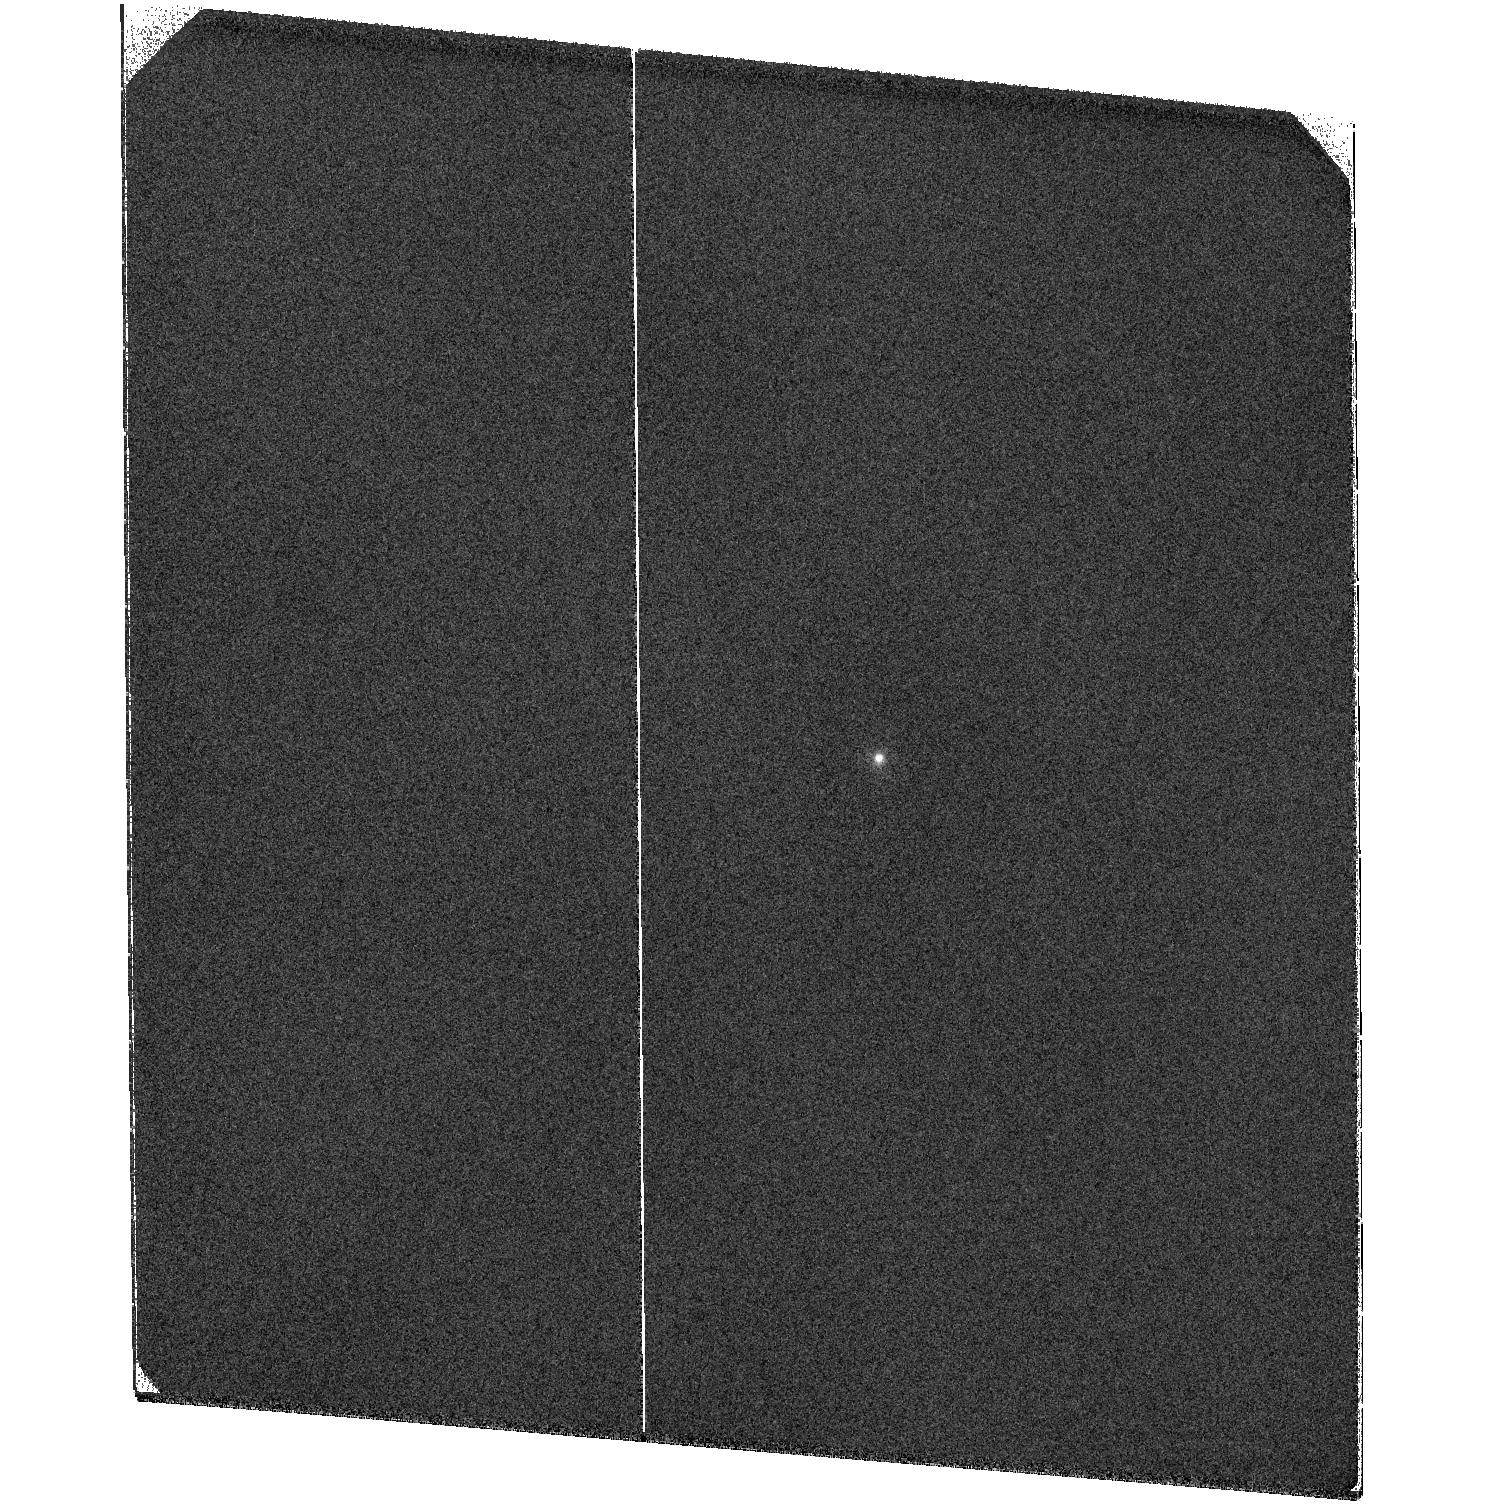
Target: V-AA-TAU. Instrument: ACS/SBC. Filter: F122M. Exposure: 56 min. Observation ID: hst_10864_01_acs_sbc_f122m_j9os01

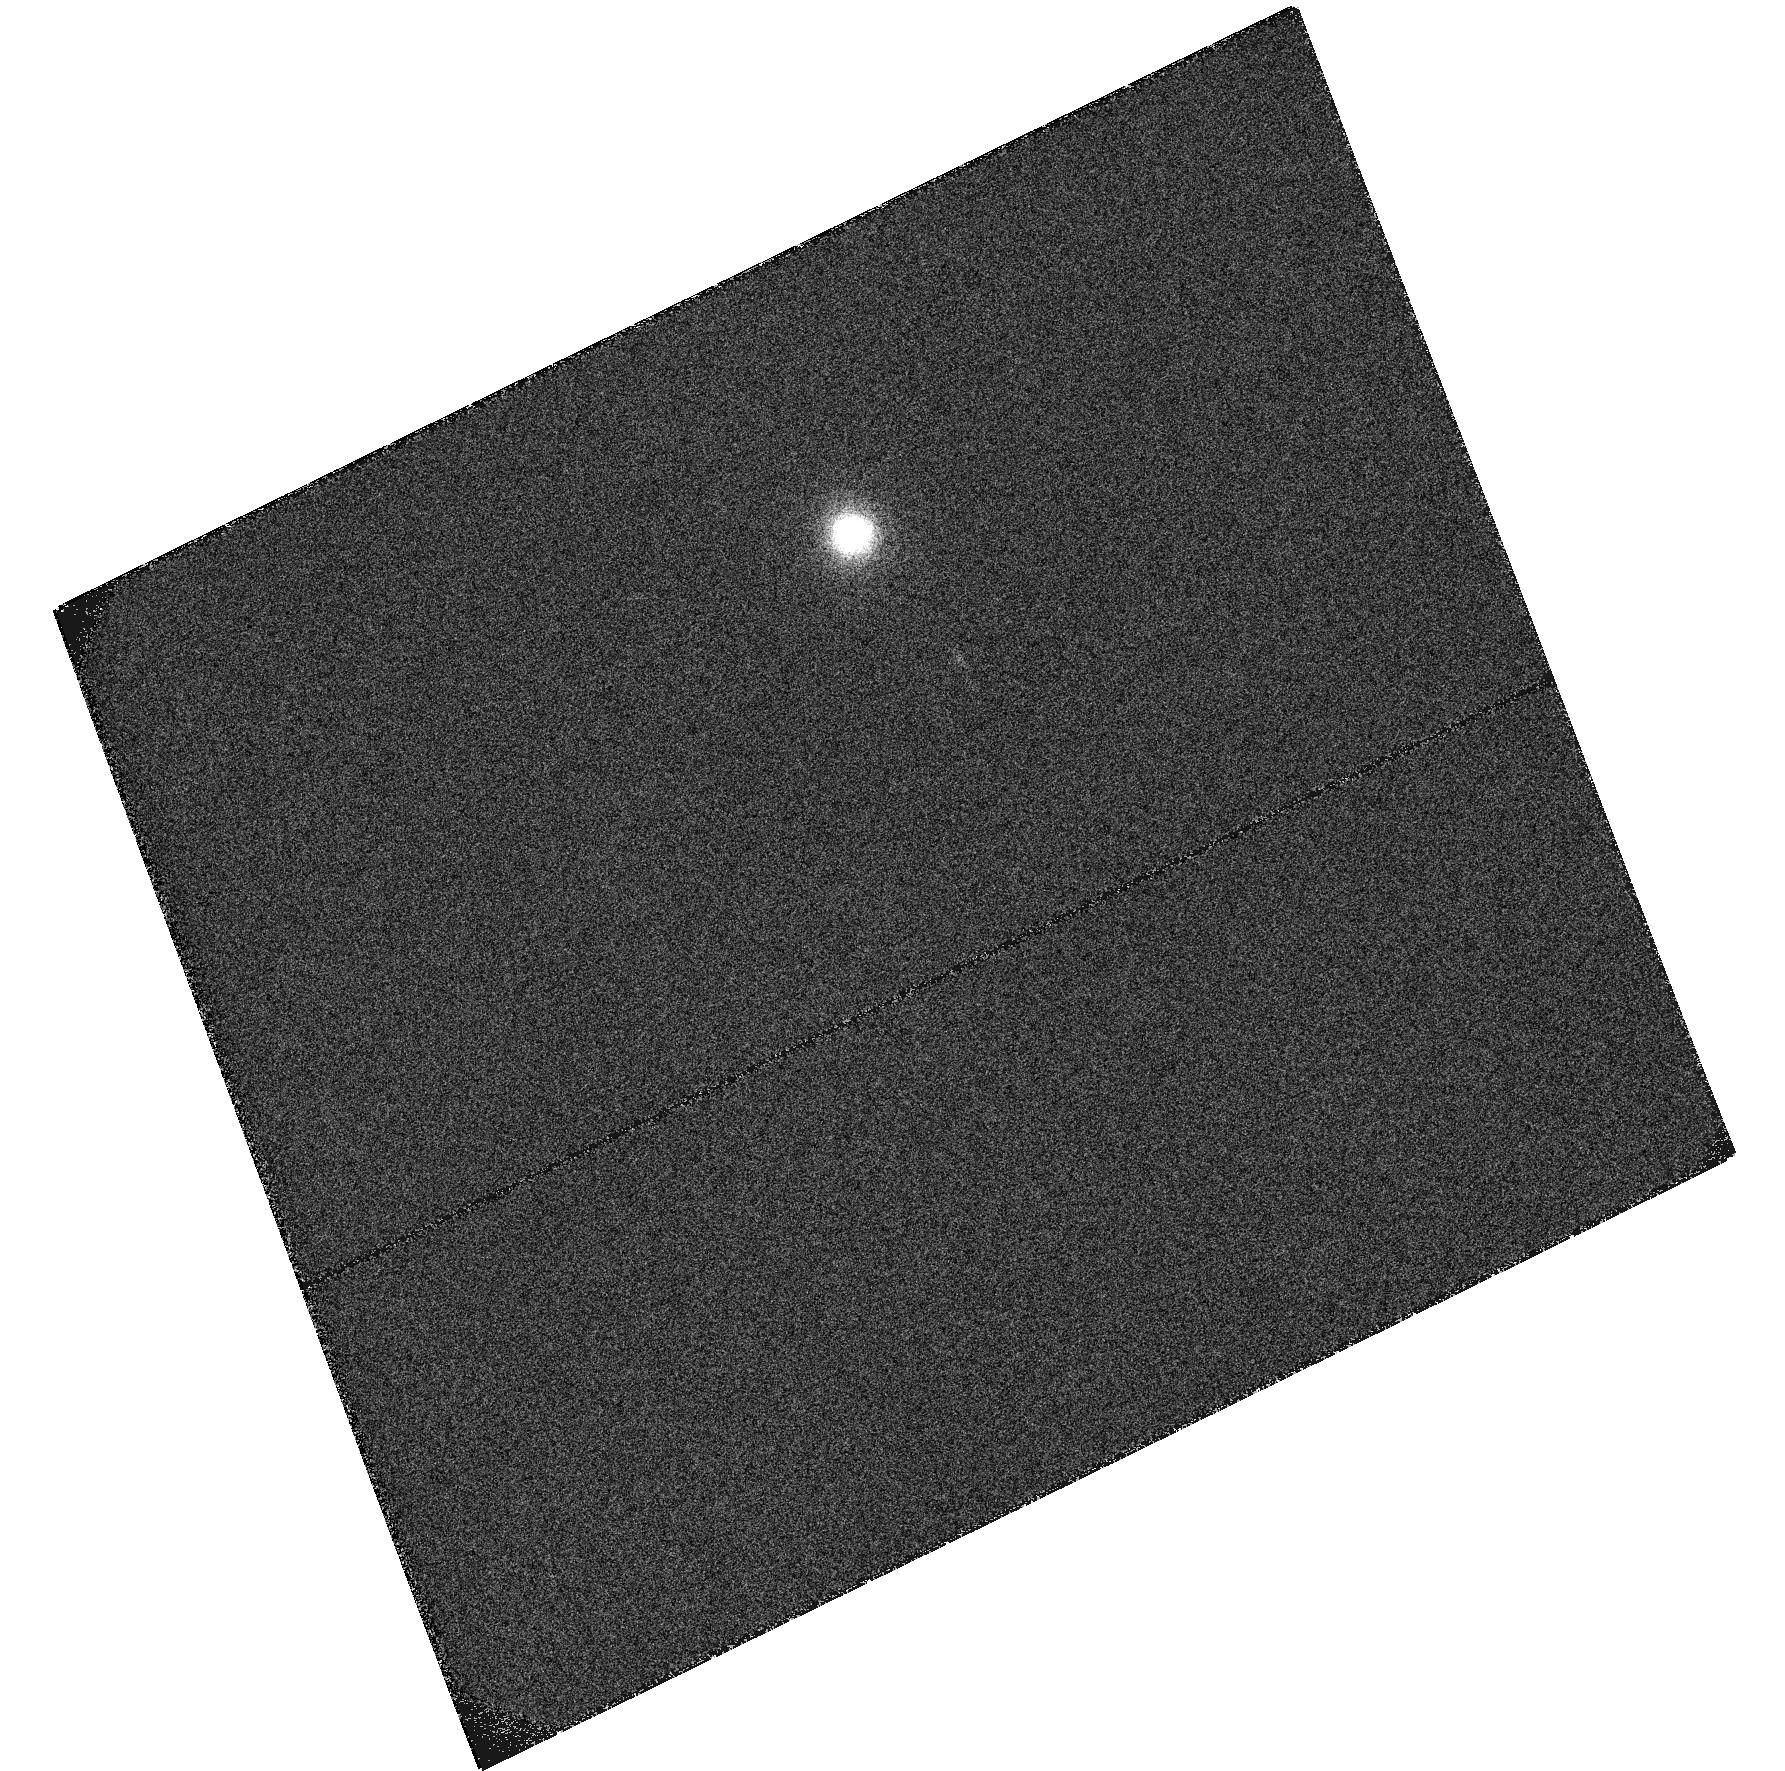
Target: HD-135344-OFFSET. Instrument: ACS/SBC. Filter: F122M. Exposure: 27 min. Observation ID: hst_10864_06_acs_sbc_f122m_j9os06

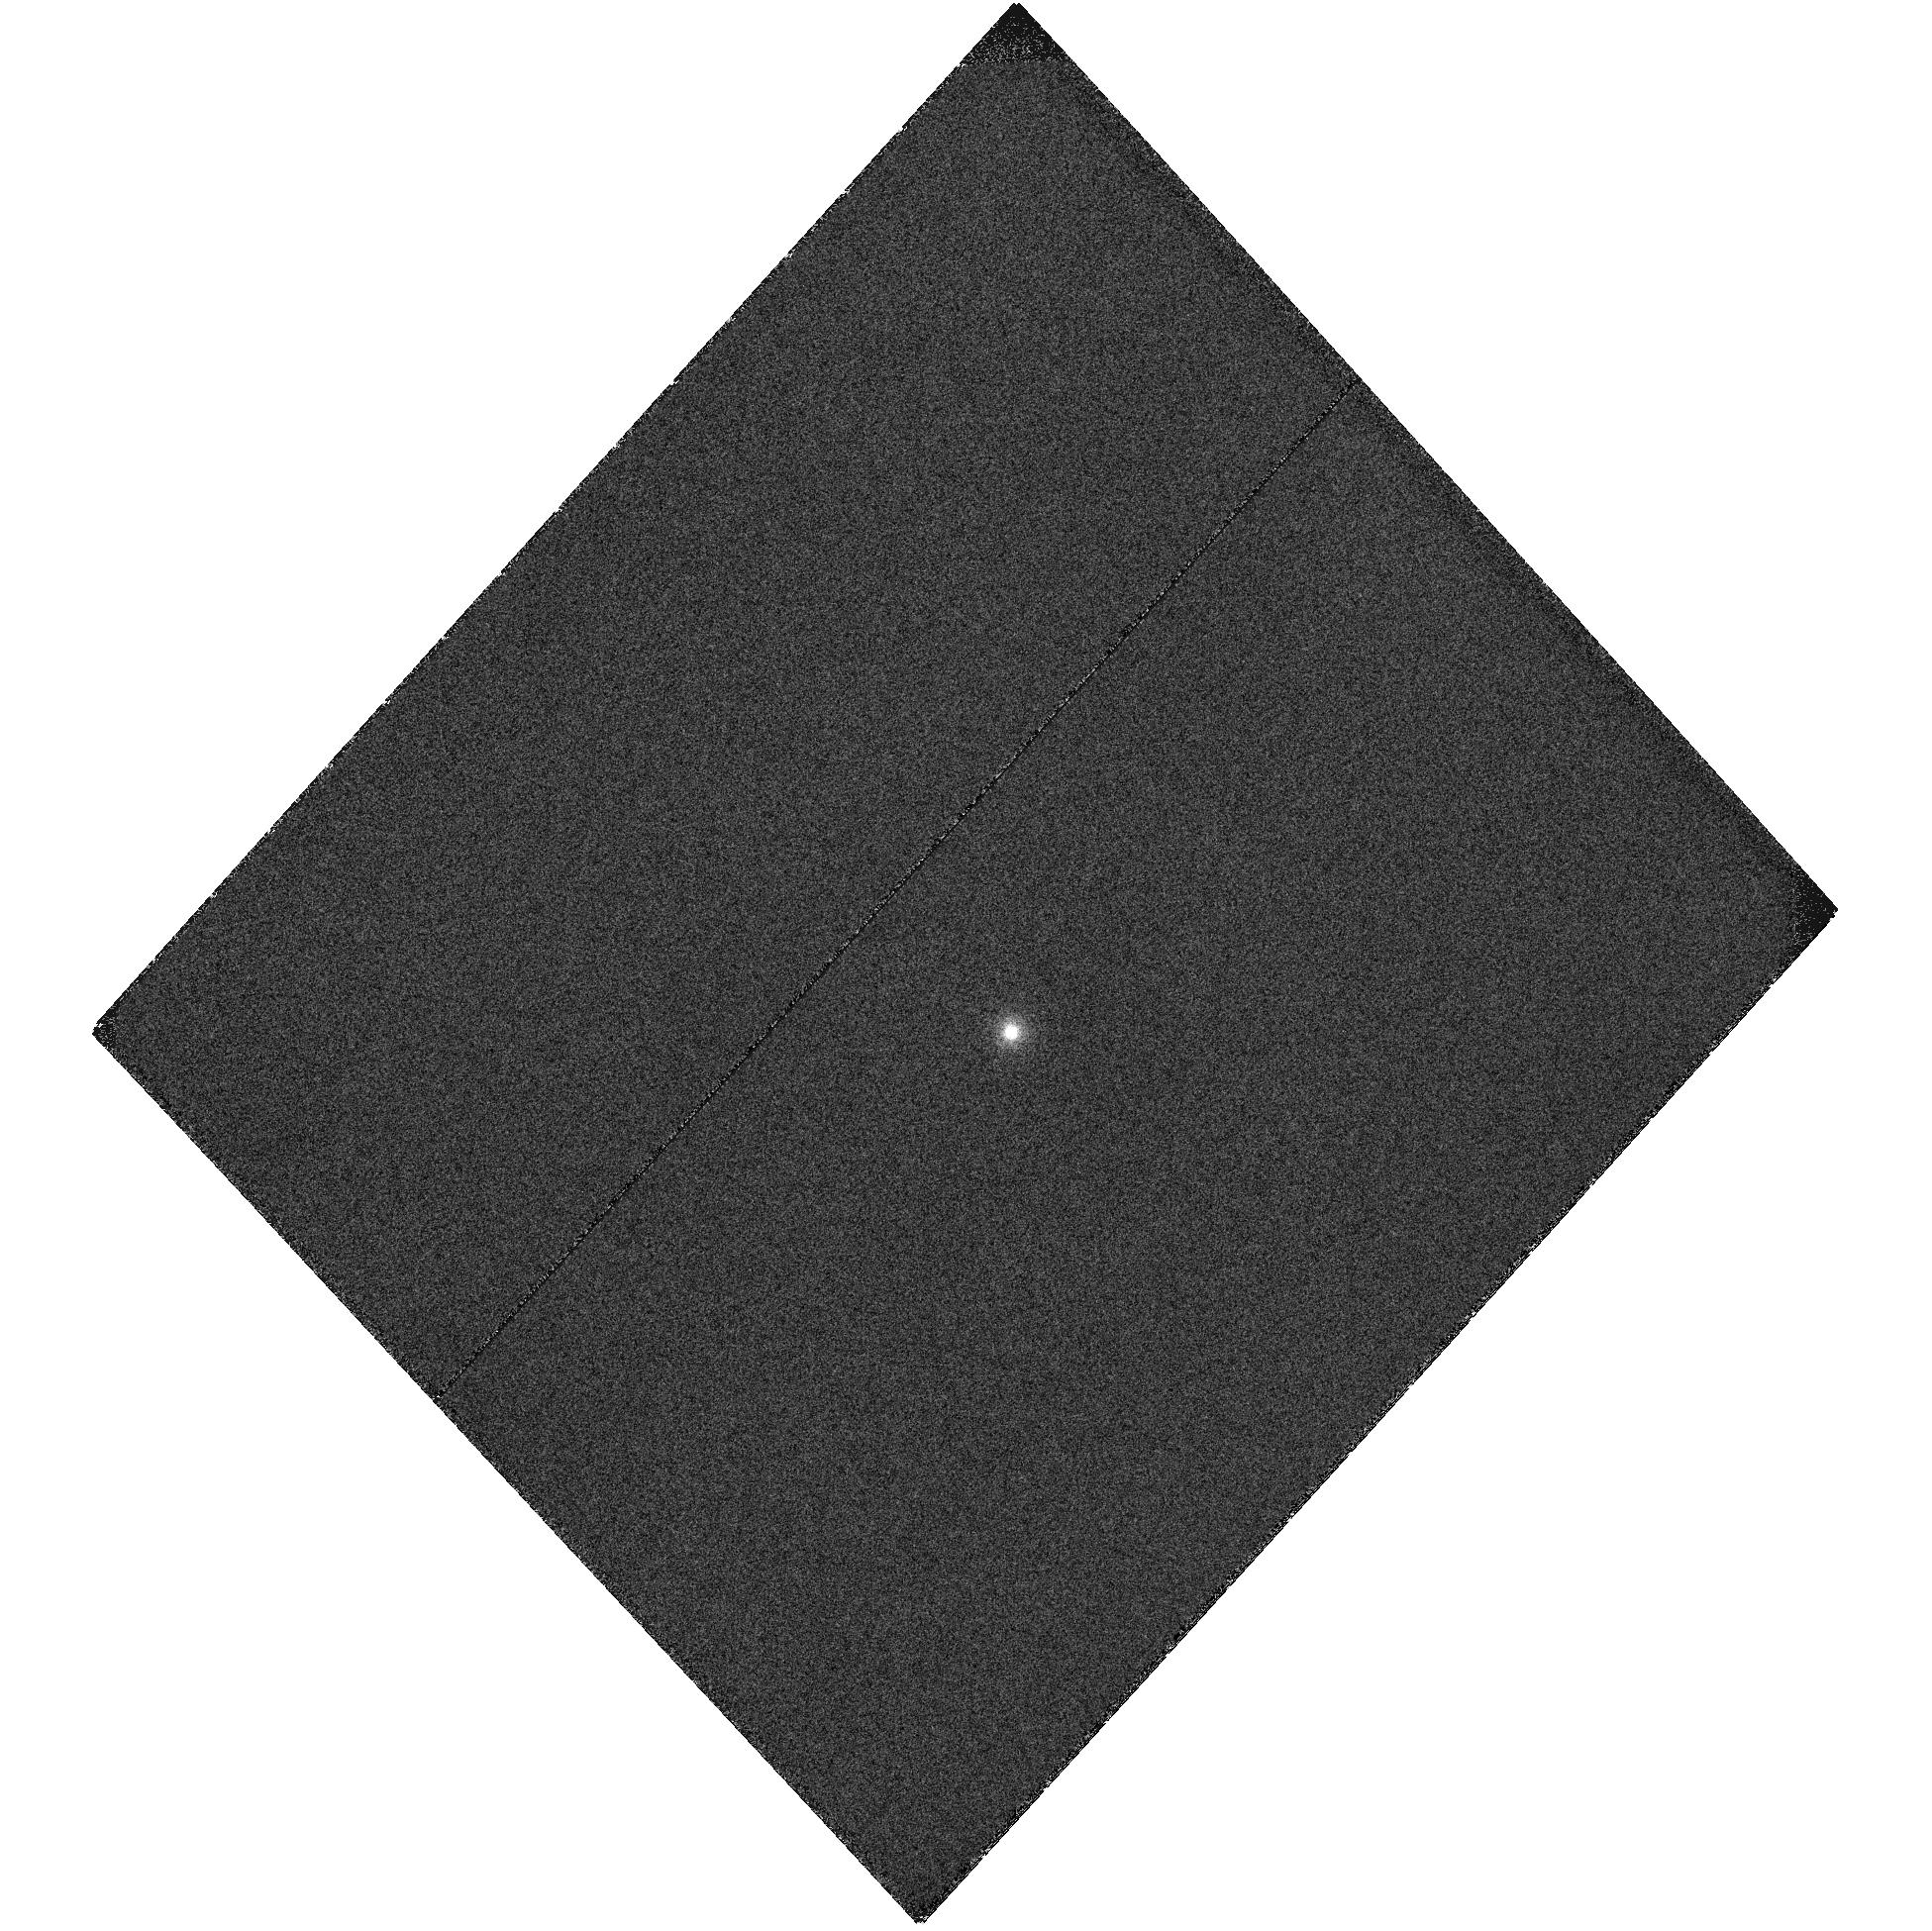
Target: V-CY-TAU. Instrument: ACS/SBC. Filter: F122M. Exposure: 56 min. Observation ID: hst_10864_03_acs_sbc_f122m_j9os03

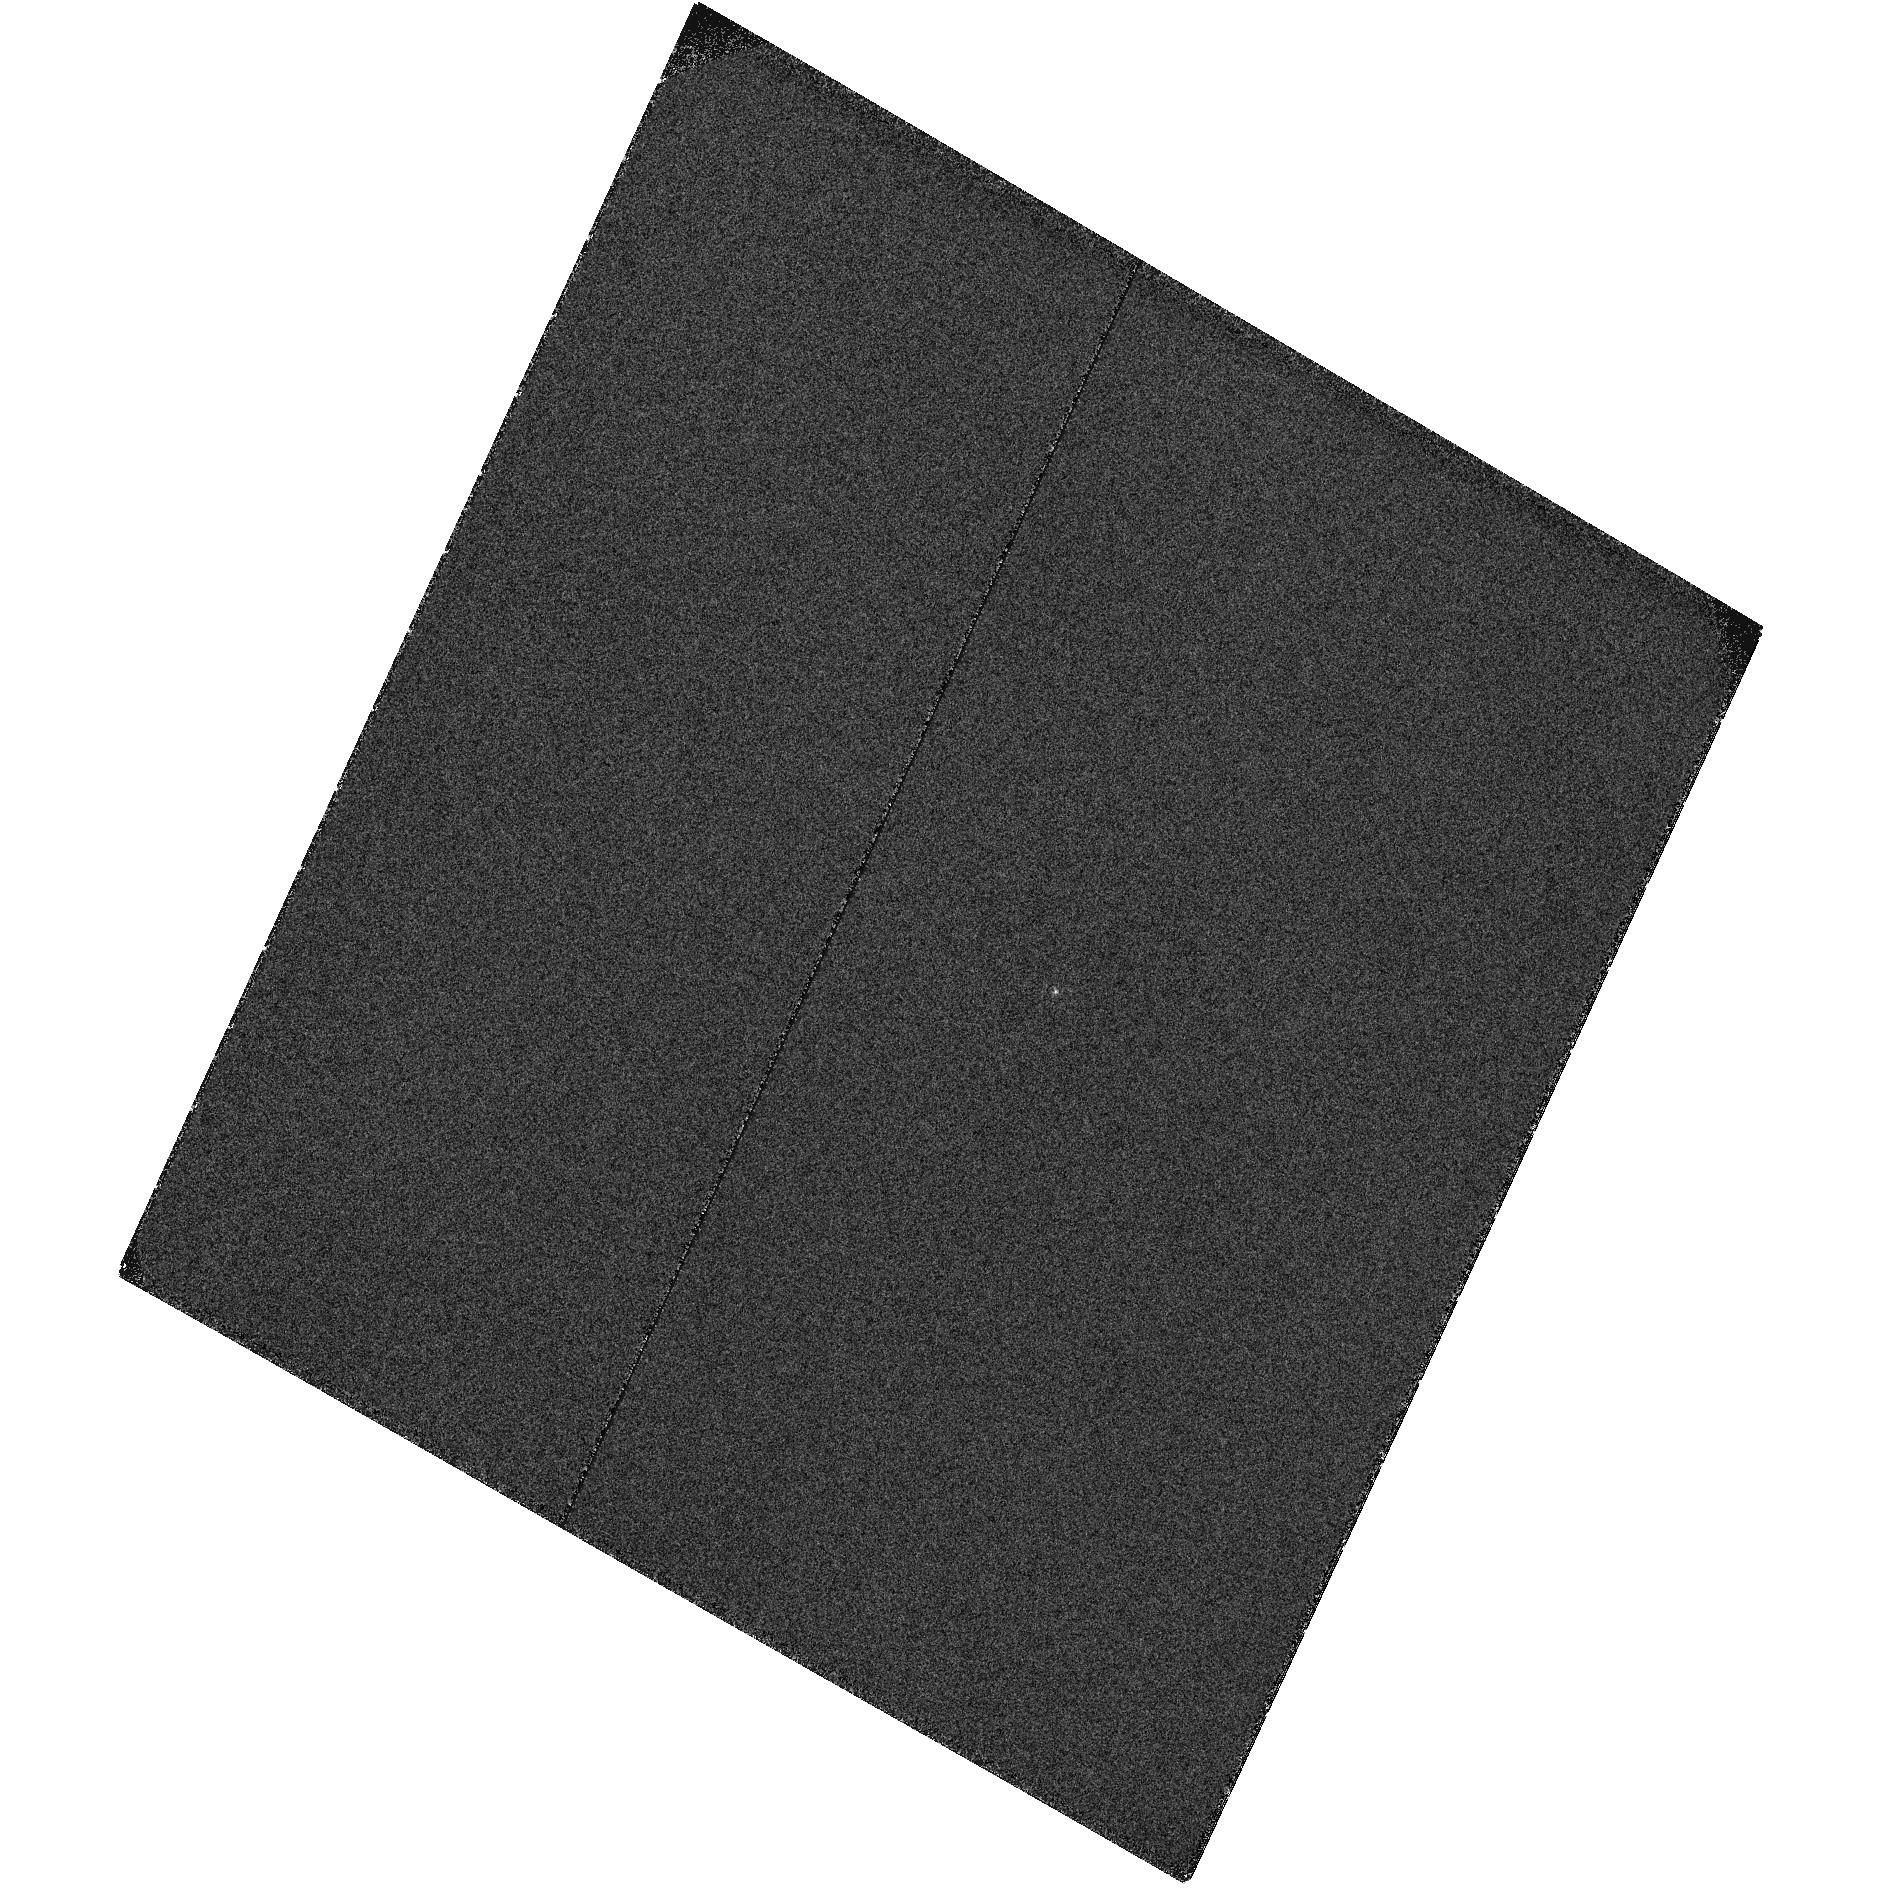
Target: V-DL-TAU. Instrument: ACS/SBC. Filter: F122M. Exposure: 56 min. Observation ID: hst_10864_02_acs_sbc_f122m_j9os02

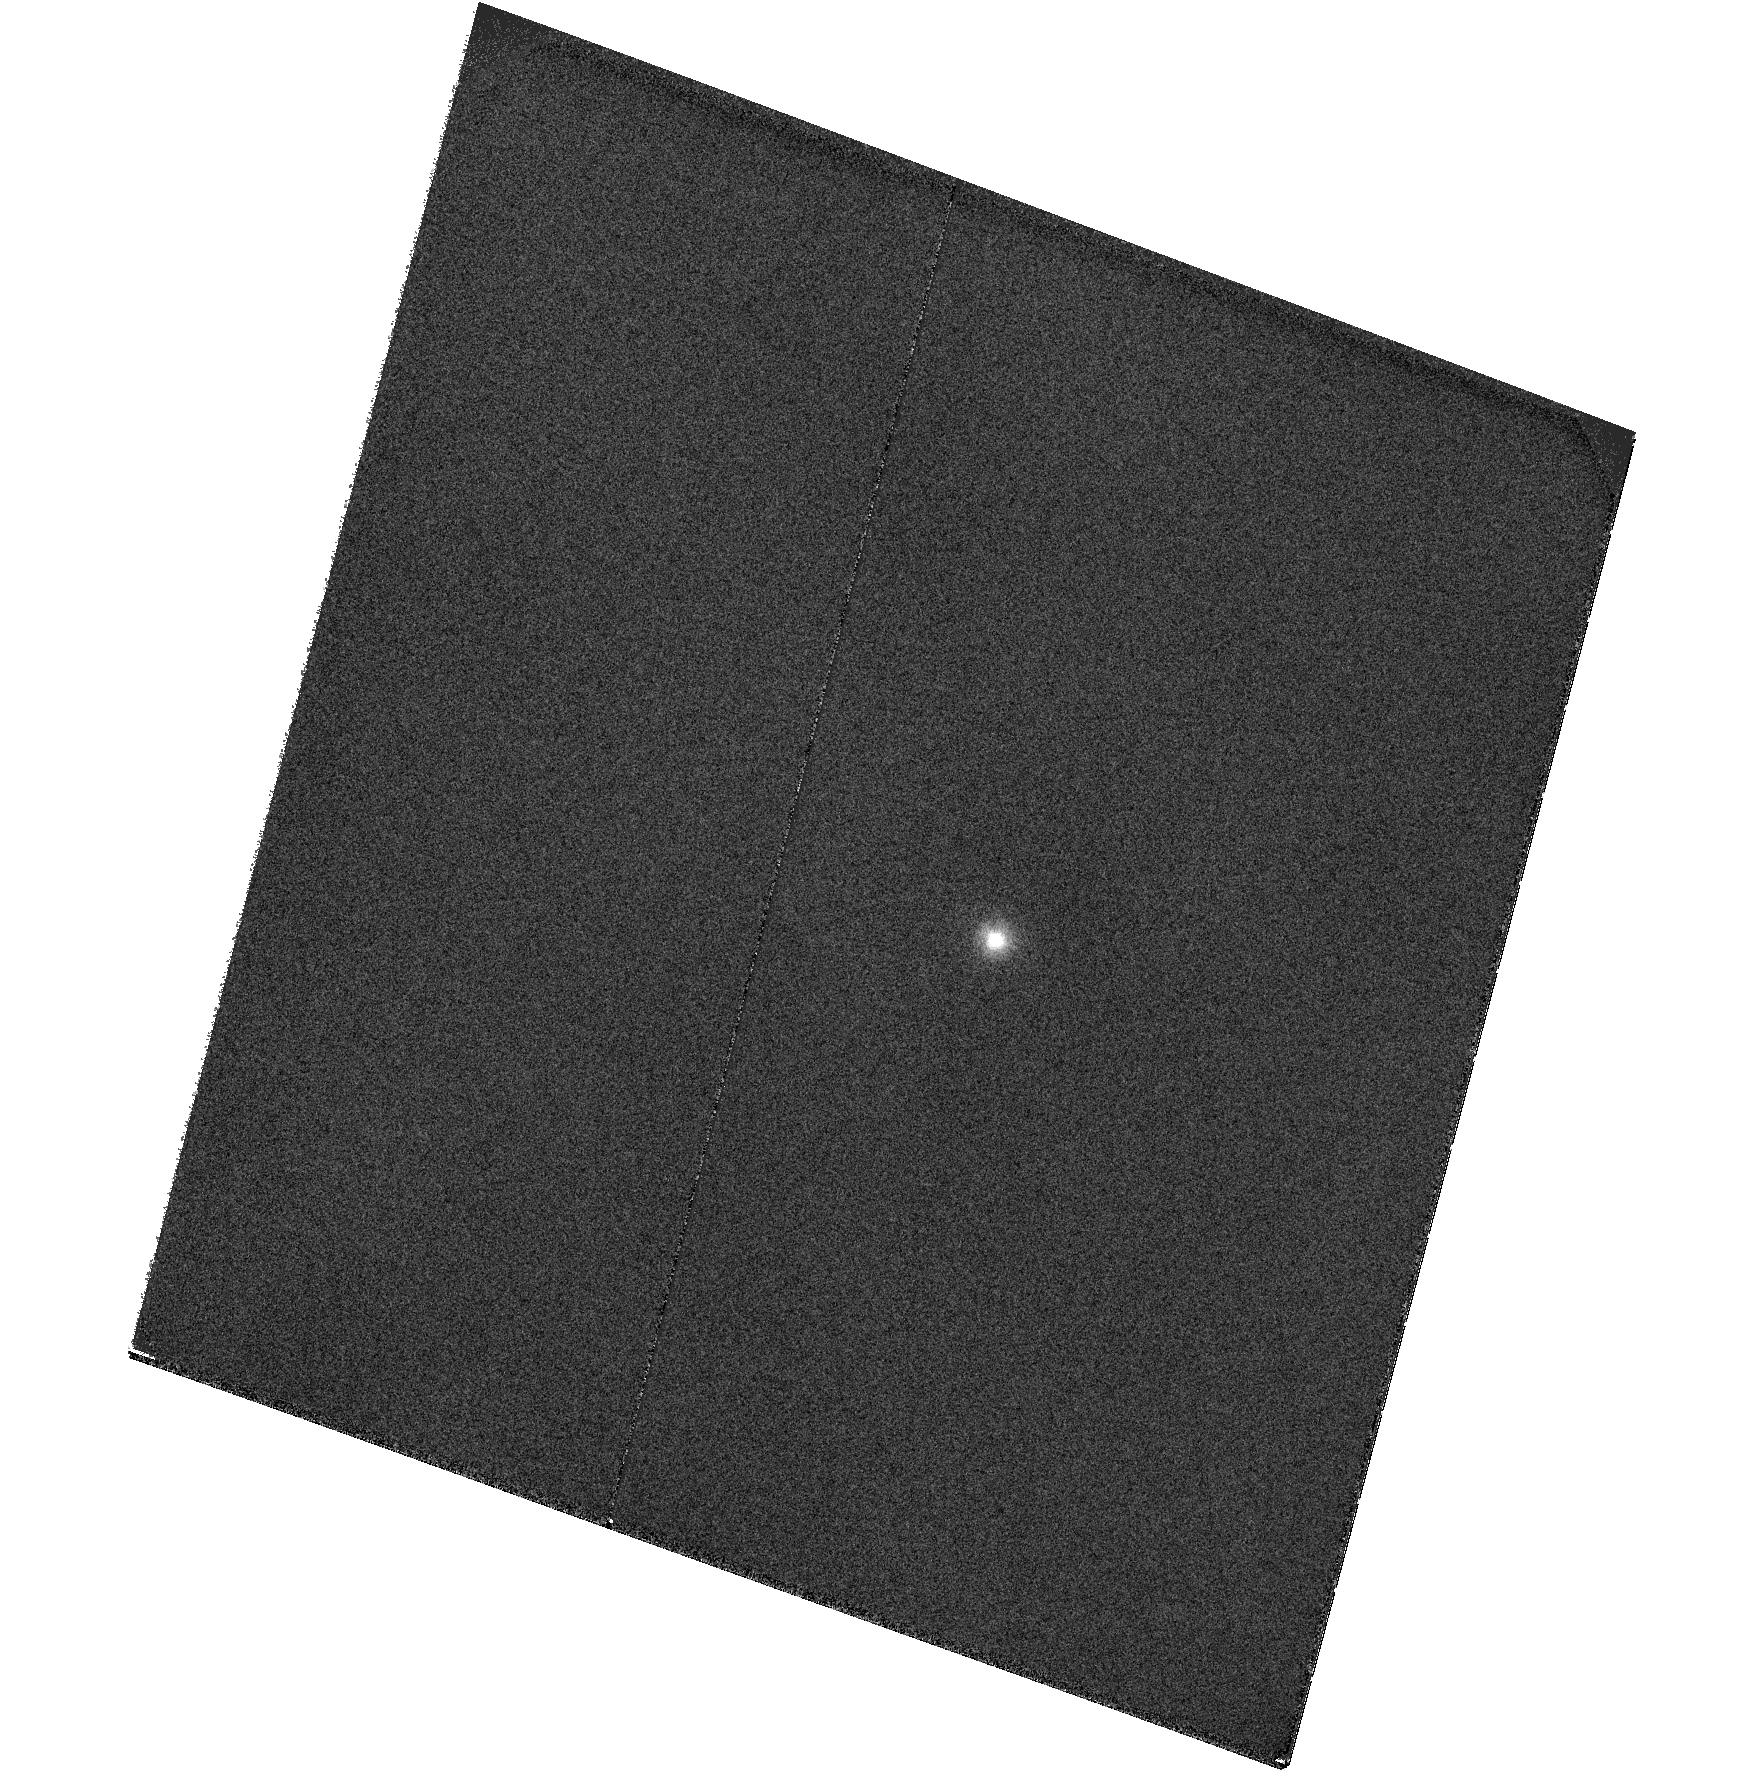
Target: V-GM-AUR. Instrument: ACS/SBC. Filter: F122M. Exposure: 57 min. Observation ID: hst_10864_05_acs_sbc_f122m_j9os05

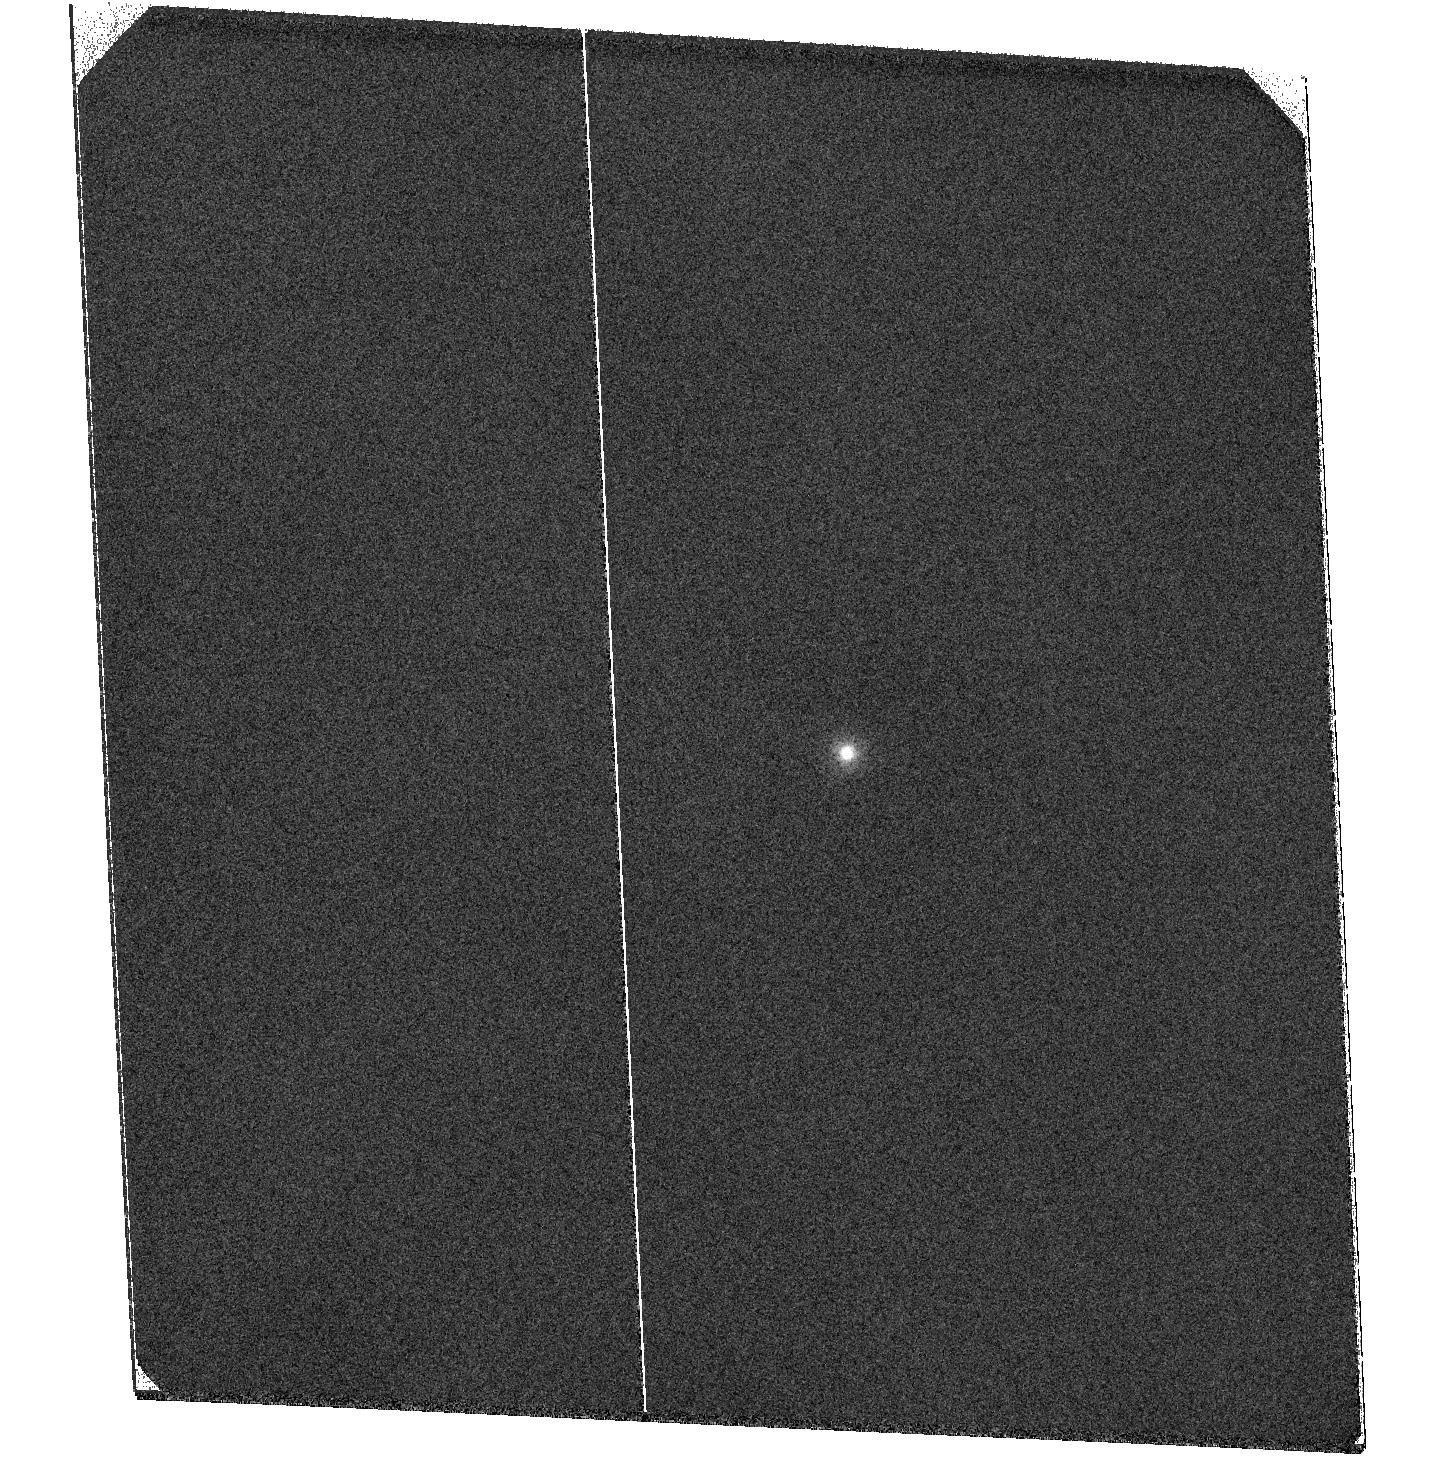
Target: V-CQ-TAU. Instrument: ACS/SBC. Filter: F122M. Exposure: 56 min. Observation ID: hst_10864_04_acs_sbc_f122m_j9os04

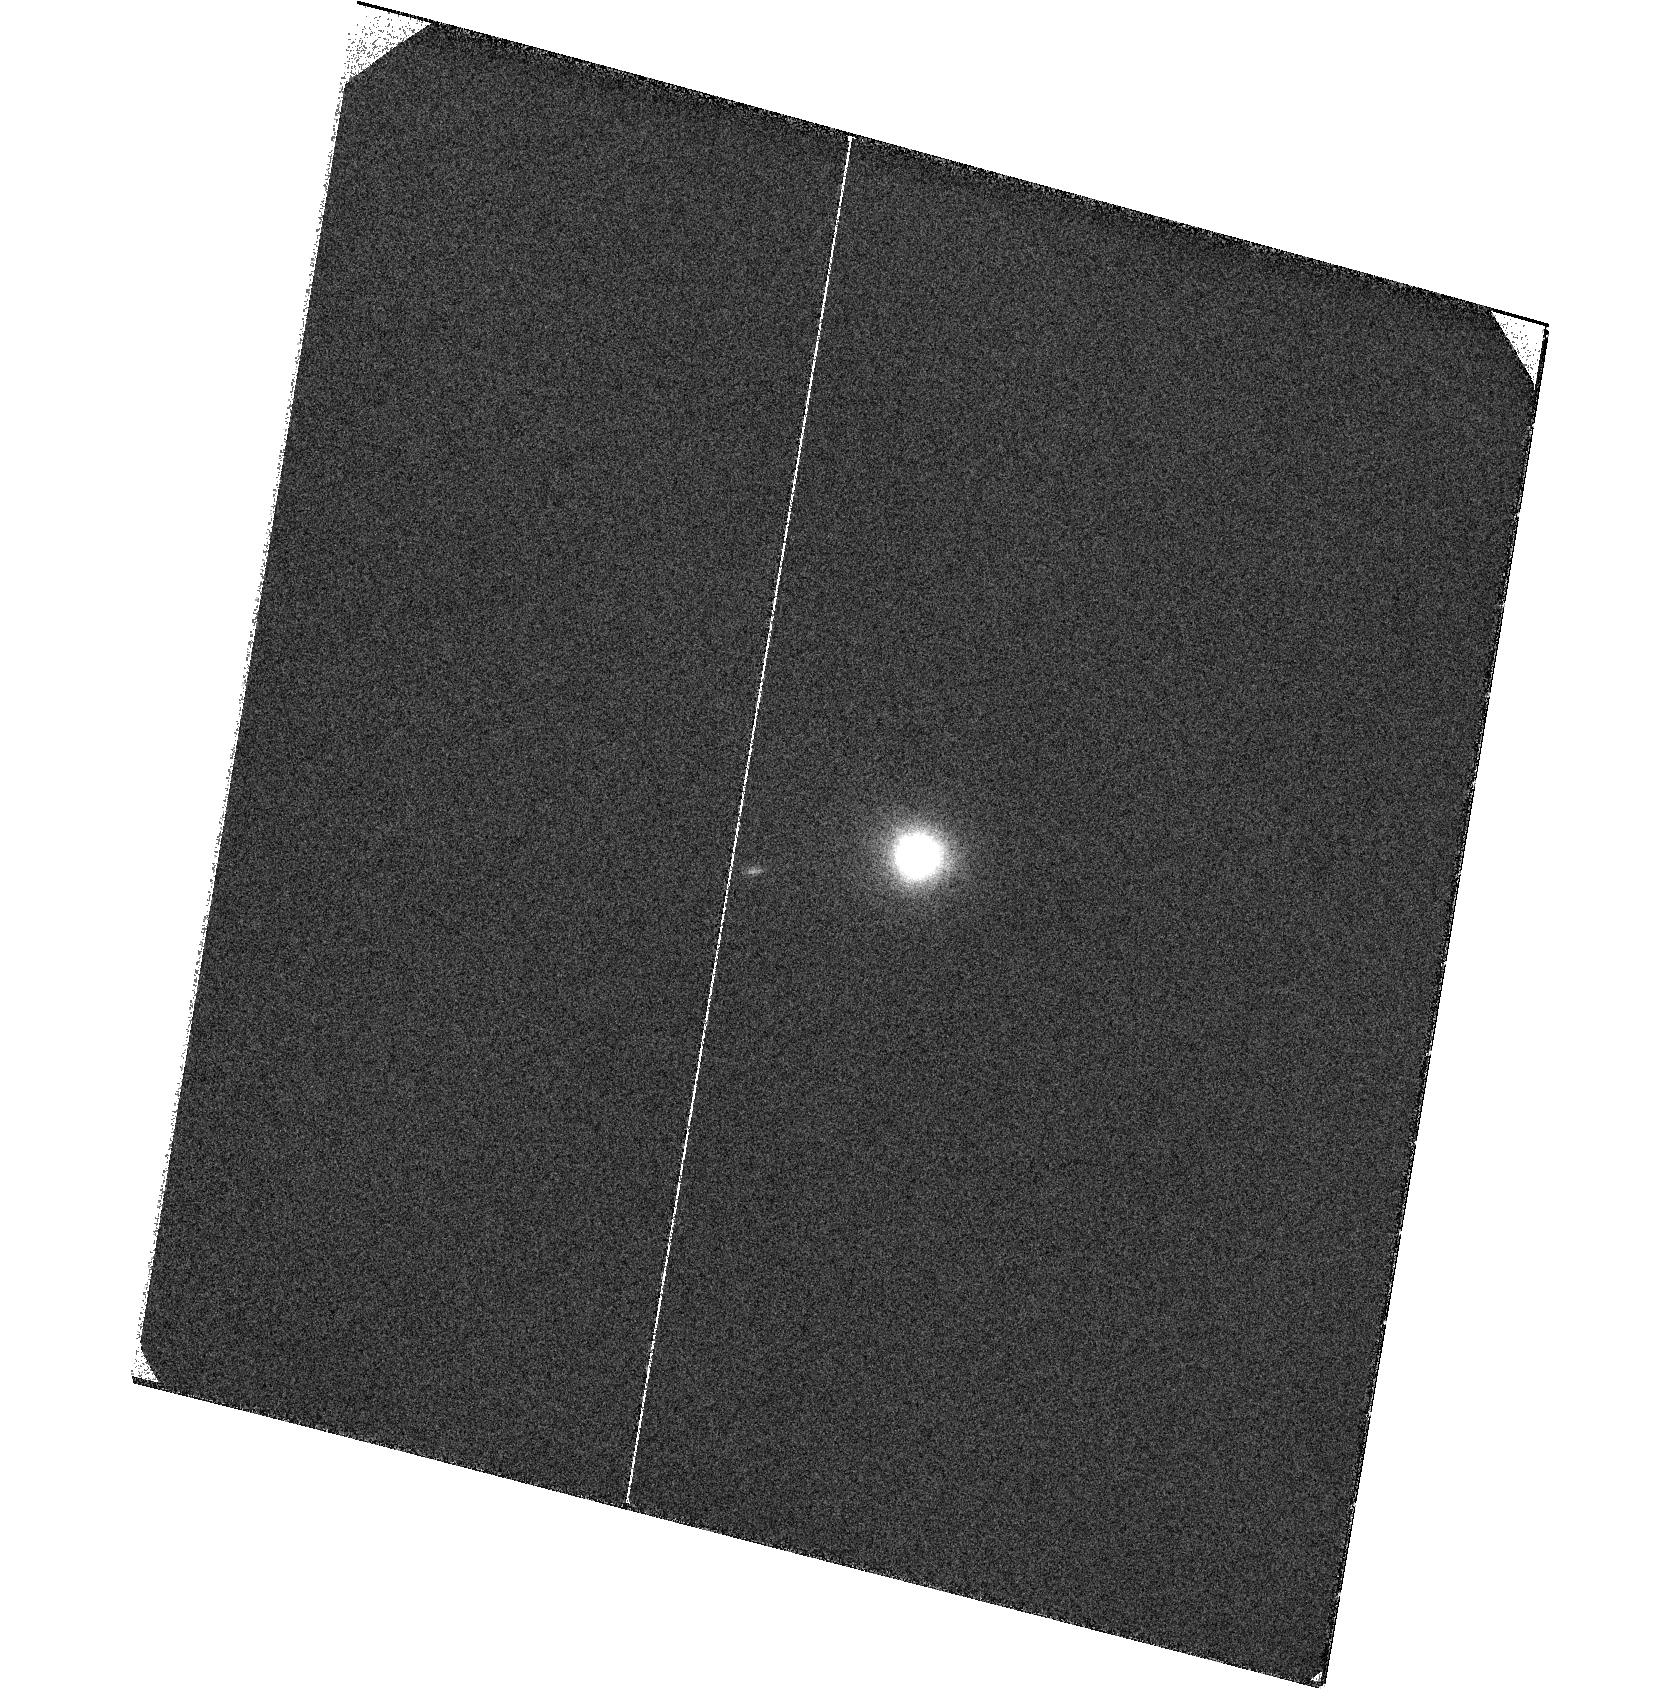
Target: HS-2027-+0651. Instrument: ACS/SBC. Filter: F122M. Exposure: 27 min. Observation ID: hst_10864_07_acs_sbc_f122m_j9os07

Mapping the Gaseous Content of Protoplanetary and Young Planetary Systems with ACS (PI: Grady, Carol A.)

One of the key problems in planetary system formation is understanding how rapidly, and over what time interval Jovian planets can form. Dust in the protoplanetary disk is critical in planetesimal formation, but it is the gas which produces giant planets, and which is essential for their migration. However, compared to data on the circumstellar dust, information on the gas component is sparse, especially in the planet-formation zone. This severely limits our ability to put observational constraints on giant planet formation, except to note that the process must be largely complete by 12 Myr, given the paucity of Herbig Ae or classical T Tauri stars older than 10-12 Myr. In the FUV, photo-excited molecular hydrogen transitions have the requisite contrast to the stellar photosphere, accretion shock, and reflection nebulosity, and can be traced 50-100 AU from the exciting stars in both envelopes and outflow cavities and protoplanetary disks. Central disk cavities, an expected consequence of planet formation, larger than 0.1" are directly detectable in HST FUV spectra, while smaller cavities may be detected by comparison with protoplanetary disks which are still accreting onto their stars. We propose augmenting existing HST coronagraphic imagery of 6 Herbig Fe and T Tauri disks with ACS Solar-Blind Channel Lyman alpha imagery and slitless spectroscopy simultaneously sampling the disk in molecular hydrogen and small-grain reflection nebulosity. These data will be used to quantify the amount of vertical stratification in these disks, to map the mass-loss geometry from the star, and to determine whether removal of molecular material preceeds, lags, or is contemporary with clearing of the dust.